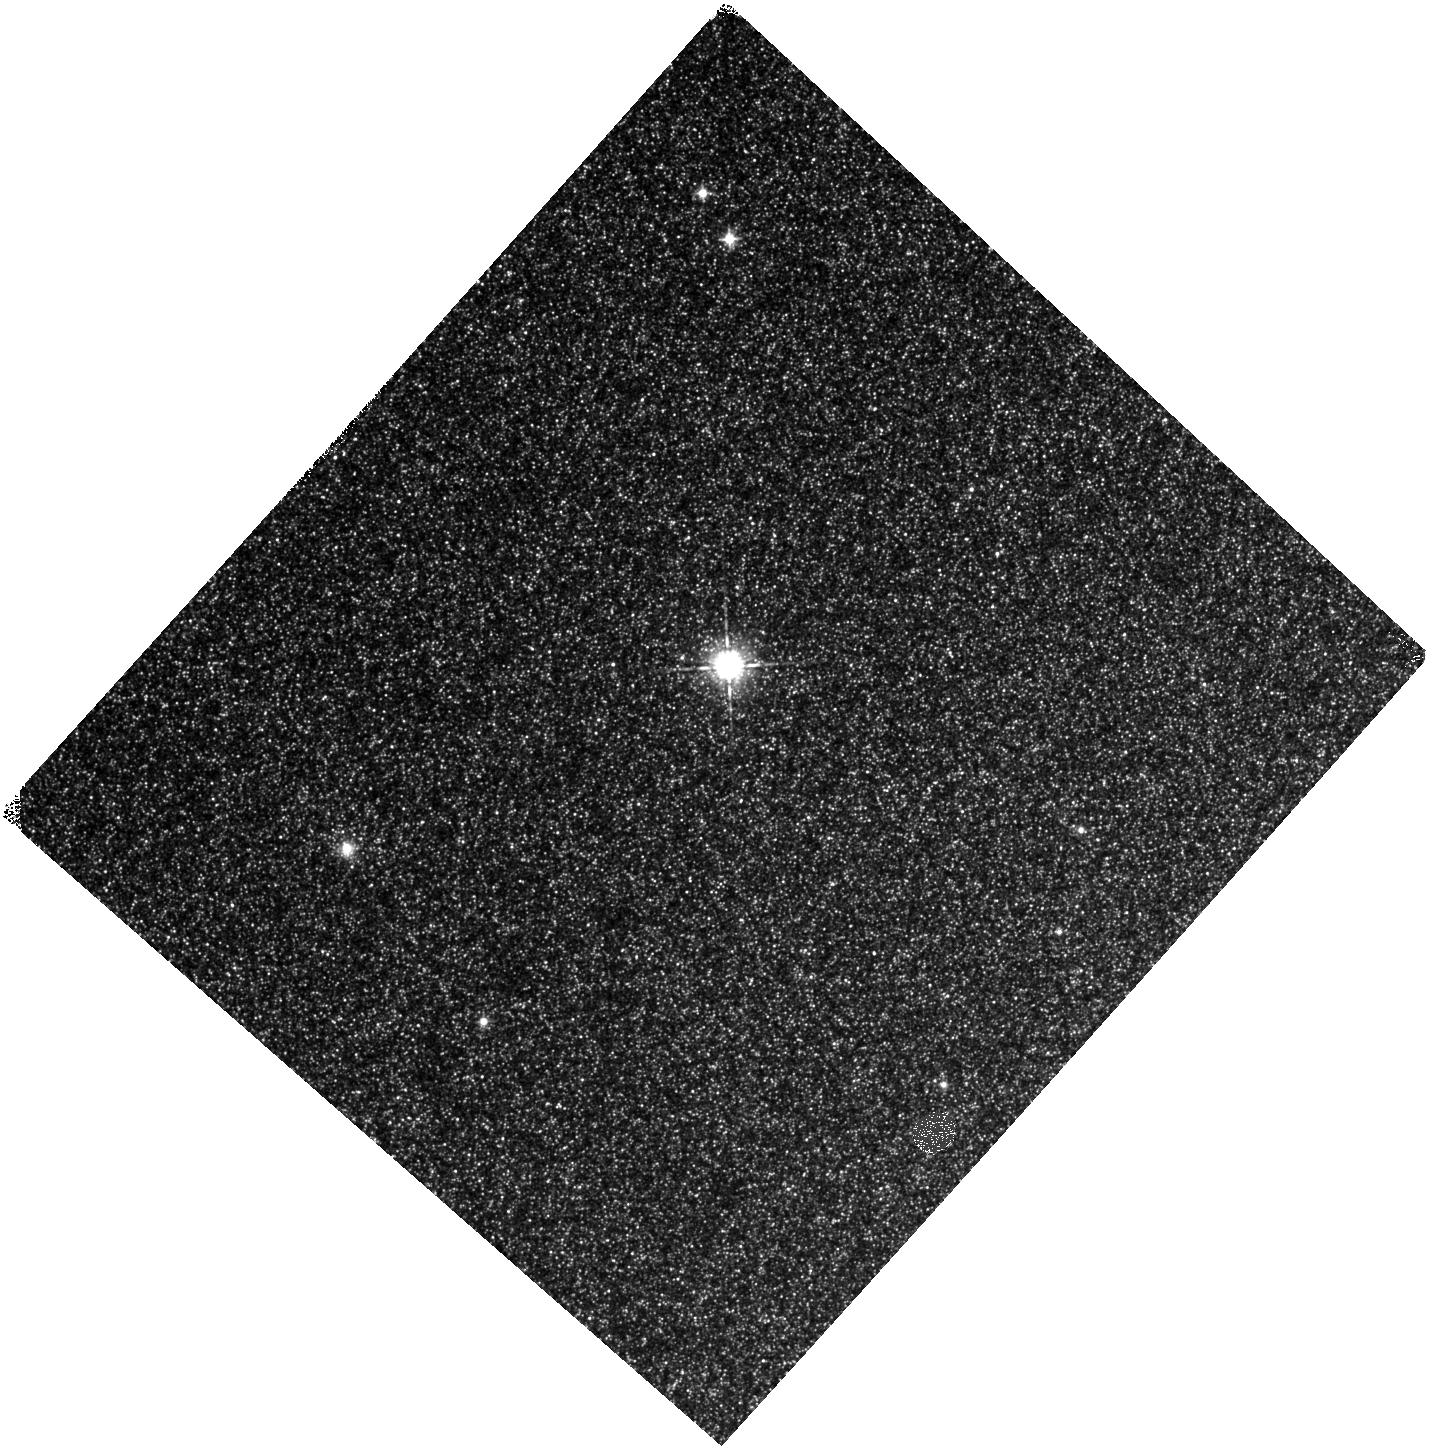
Target: NGC224-DISK2. Instrument: WFC3/IR. Filter: F098M. Exposure: 10 min. Observation ID: hst_12862_01_wfc3_ir_f098m_ic0901

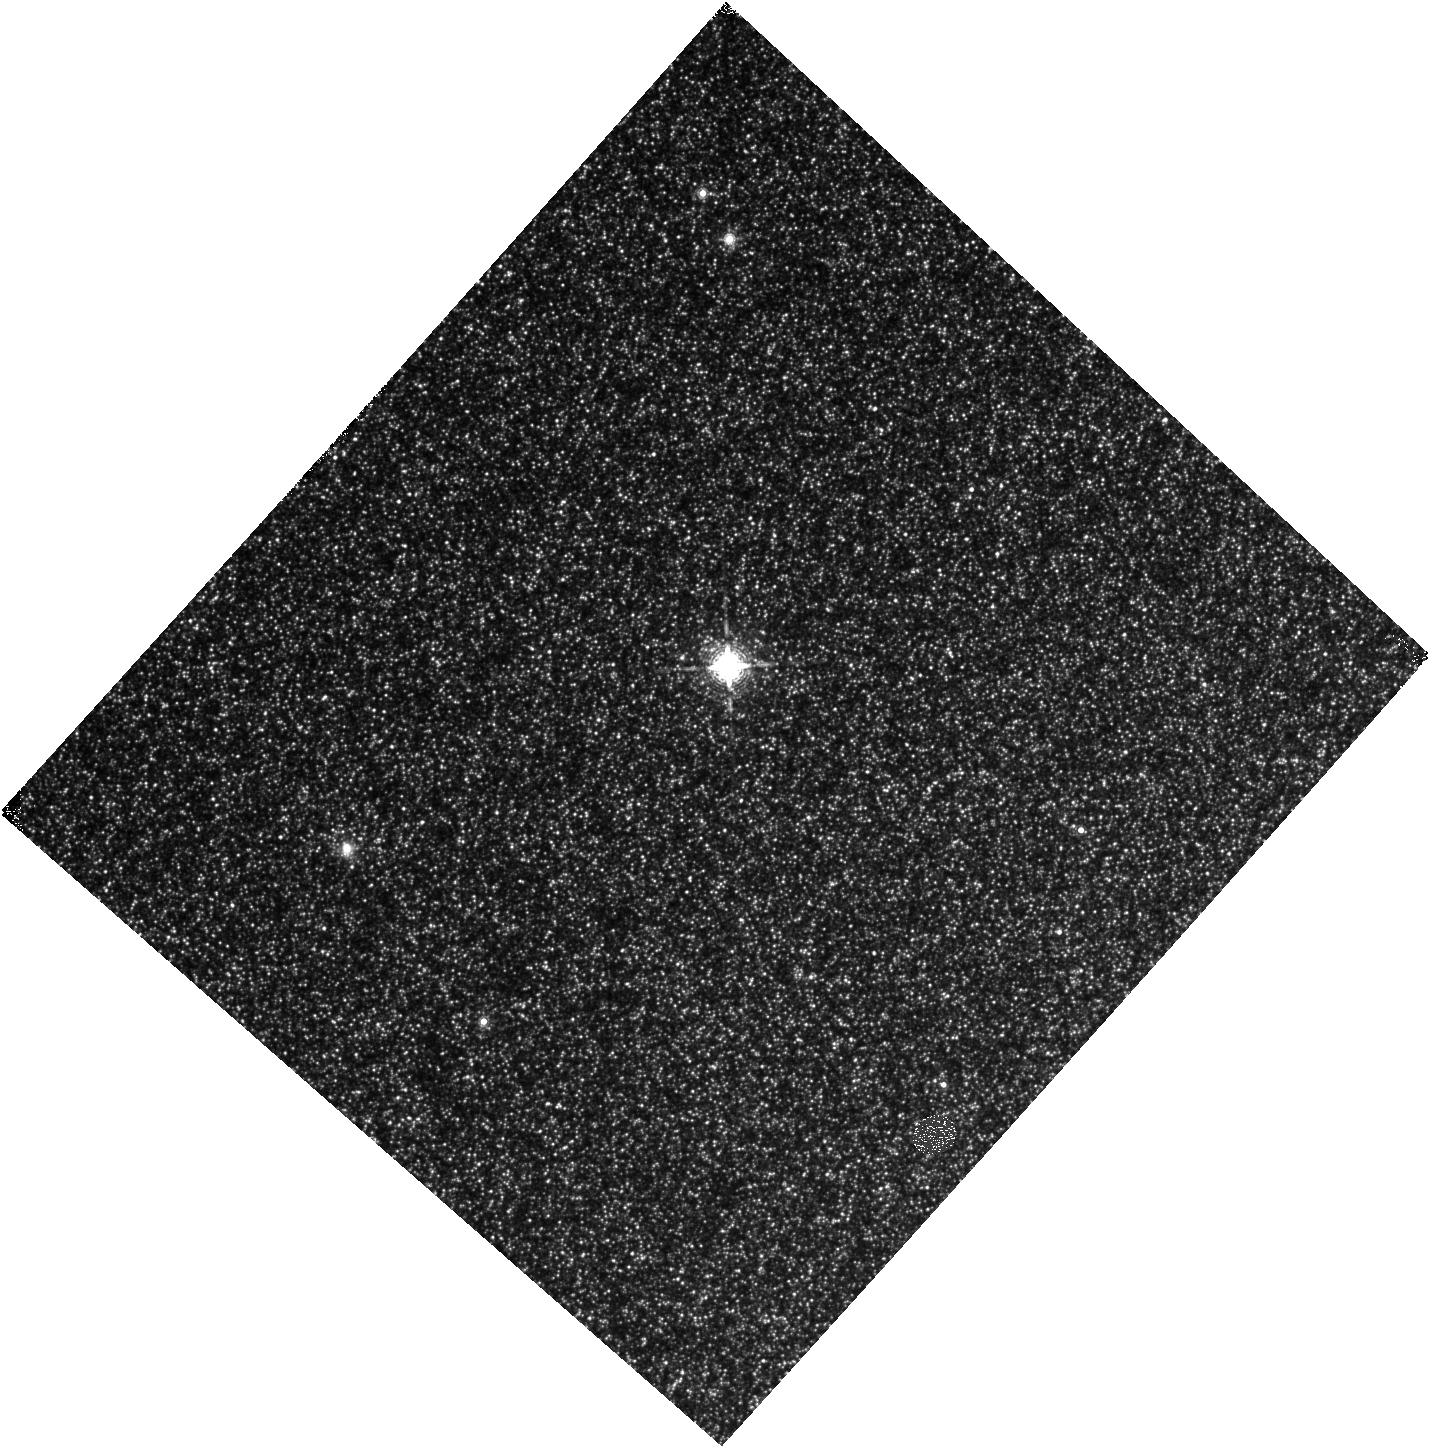
Target: NGC224-DISK2. Instrument: WFC3/IR. Filter: F153M. Exposure: 10 min. Observation ID: hst_12862_01_wfc3_ir_f153m_ic0901

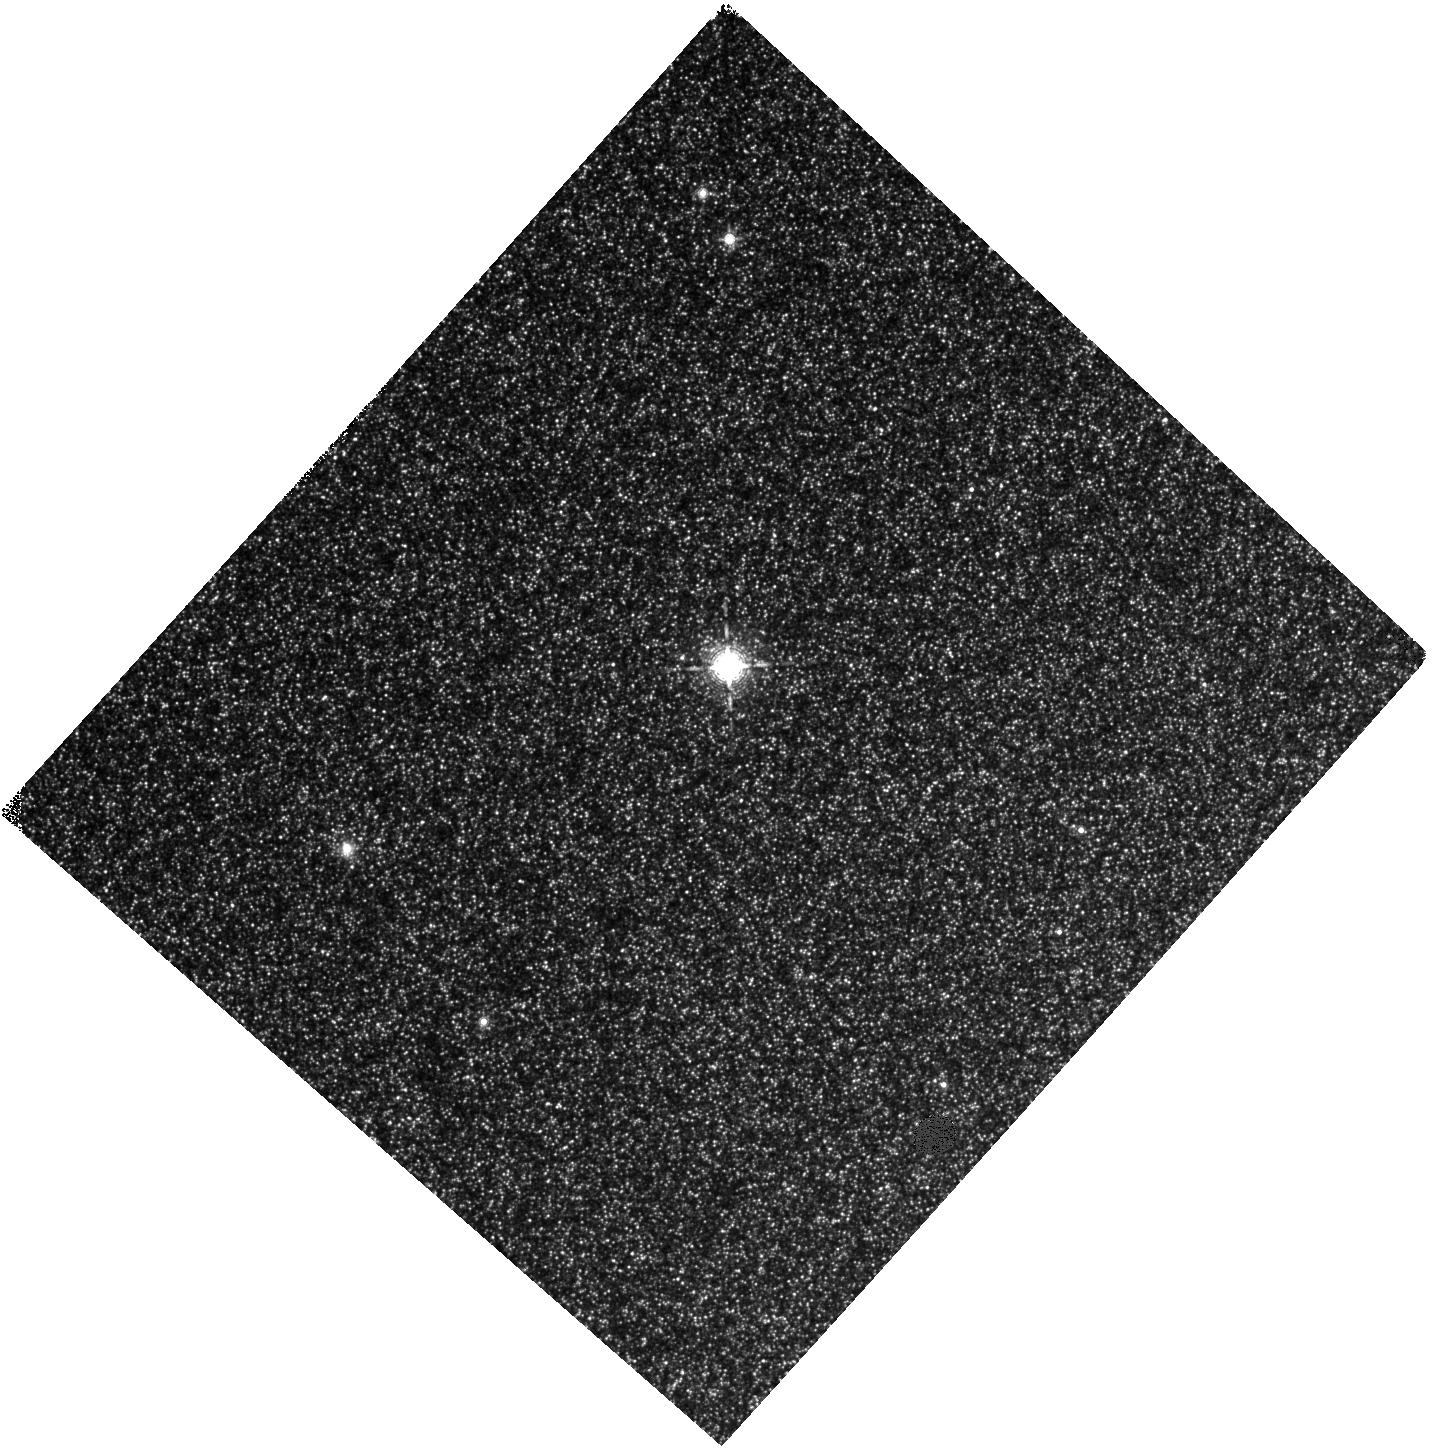
Target: NGC224-DISK2. Instrument: WFC3/IR. Filter: F139M. Exposure: 10 min. Observation ID: hst_12862_01_wfc3_ir_f139m_ic0901

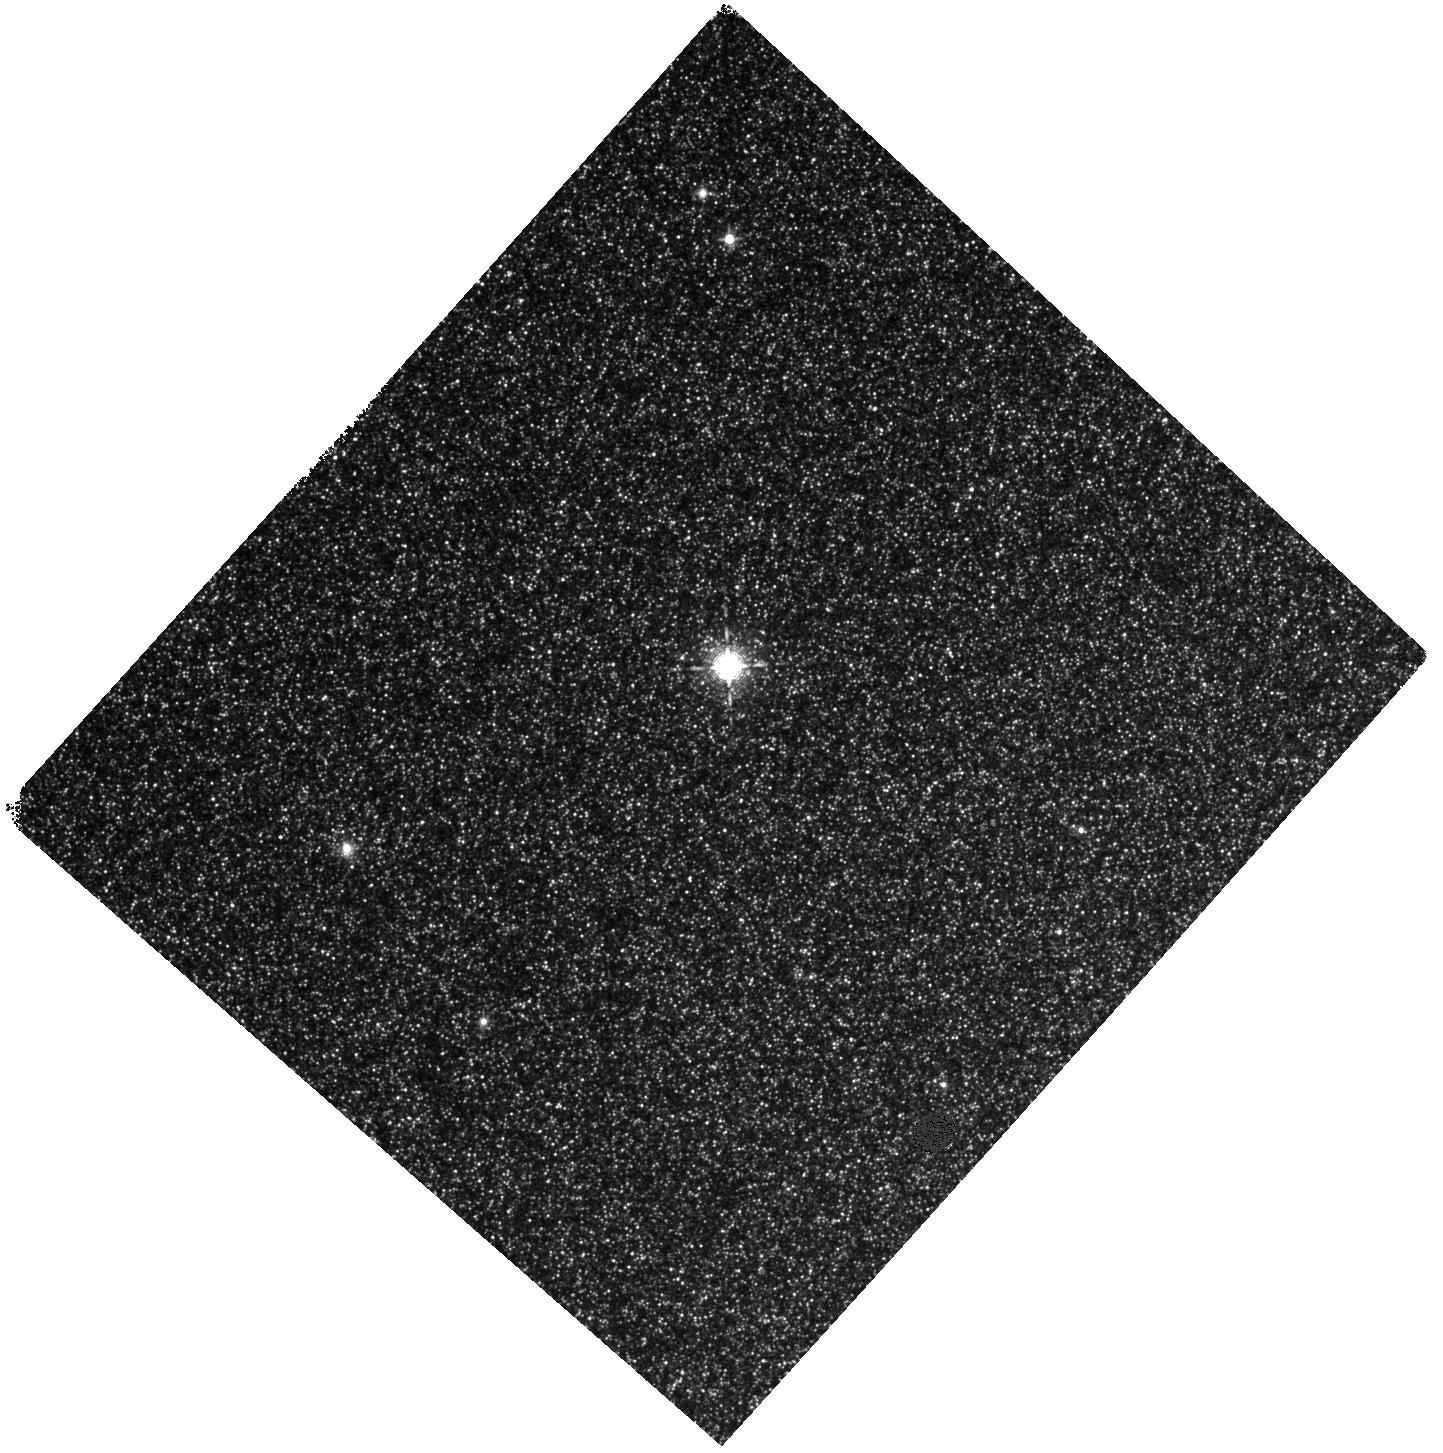
Target: NGC224-DISK2. Instrument: WFC3/IR. Filter: F127M. Exposure: 10 min. Observation ID: hst_12862_01_wfc3_ir_f127m_ic0901

Towards Identifying Carbon Stars Beyond the Local Group (PI: Boyer, Martha L.)

Recently, HST WFC3/IR broad-band imaging has proved effective at detecting AGB stars in galaxies beyond the Local Group, but it is impossible to distinguish between different AGB subtypes with only the available broad-band filters. We propose a 1-orbit pilot program to establish the ability of the WFC3/IR medium-band filters to separate carbon-rich and oxygen-rich AGB stars. Synthetic spectra of C and M stars indicate that the molecular features in the NIR will cause C-rich stars to appear much bluer than O-rich stars in medium-band colors. The ratio of C to M stars can have a dramatic impact on a galaxy's NIR flux and colors and studies of the C-rich stars in particular inform models of the processes of the third dredge up and dust production (which is dominated by C-rich sources in the Magellanic Clouds). Separating C-rich and O-rich AGB stars in galaxies outside of the Local Group will provide robust constraints on stellar evolution models, especially in the low and high metallicity realms, and act as a pathfinder for future mid-IR JWST observations. We choose a well-studied field in M31 to calibrate the utility of using WFC3's medium-band filters to separate C and M stars. The metal-rich environment of M31 provides the added benefit of an opportunity to study C-rich stars at high metallicity.